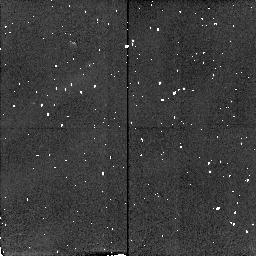
Target: CRAB-FK6. Instrument: NICMOS/NIC2. Filter: F212N. Exposure: 2 min. Observation ID: n4av01060

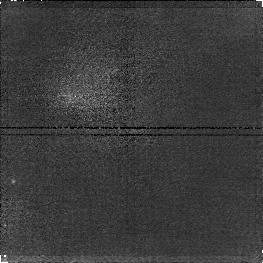
Target: G34.3+0.2. Instrument: NICMOS/NIC1. Filter: F164N. Exposure: 15 min. Observation ID: n4av03060

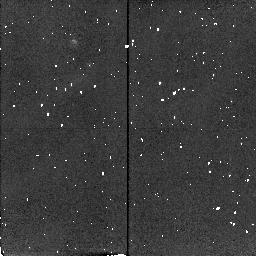
Target: CRAB-FK10. Instrument: NICMOS/NIC2. Filter: F215N. Exposure: 2 min. Observation ID: n4av02080

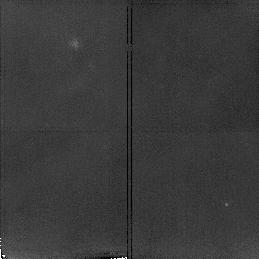
Target: NGC2023. Instrument: NICMOS/NIC2. Filter: F215N. Exposure: 15 min. Observation ID: n4av05040

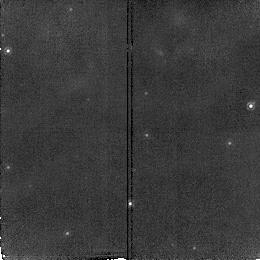
Target: G34.3+0.2. Instrument: NICMOS/NIC2. Filter: F187N. Exposure: 12 min. Observation ID: n4av03010

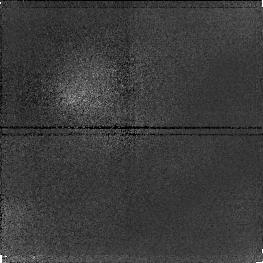
Target: CRAB-FK10. Instrument: NICMOS/NIC1. Filter: F095N. Exposure: 5 min. Observation ID: n4av02020

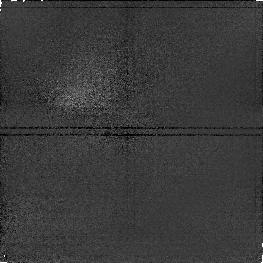
Target: CRAB-FK6. Instrument: NICMOS/NIC1. Filter: F097N. Exposure: 9 min. Observation ID: n4av01040

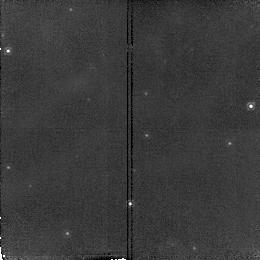
Target: G34.3+0.2. Instrument: NICMOS/NIC2. Filter: F190N. Exposure: 12 min. Observation ID: n4av03030

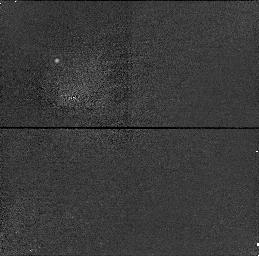
Target: CRAB-FK10. Instrument: NICMOS/NIC1. Filter: F166N. Exposure: 2 min. Observation ID: n4av02070

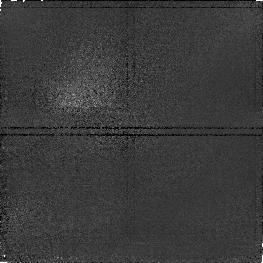
Target: CRAB-FK6. Instrument: NICMOS/NIC1. Filter: F095N. Exposure: 9 min. Observation ID: n4av01020

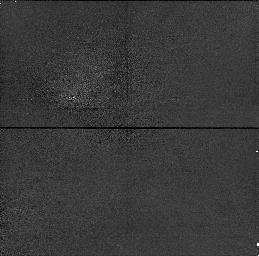
Target: CRAB-FK6. Instrument: NICMOS/NIC1. Filter: F164N. Exposure: 2 min. Observation ID: n4av01050

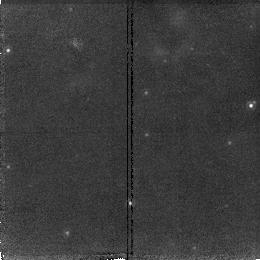
Target: G34.3+0.2. Instrument: NICMOS/NIC2. Filter: F212N. Exposure: 15 min. Observation ID: n4av03050

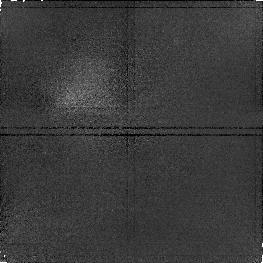
Target: NGC2023. Instrument: NICMOS/NIC1. Filter: F164N. Exposure: 15 min. Observation ID: n4av05030

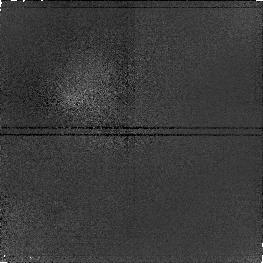
Target: CRAB-FK10. Instrument: NICMOS/NIC1. Filter: F097N. Exposure: 5 min. Observation ID: n4av02040

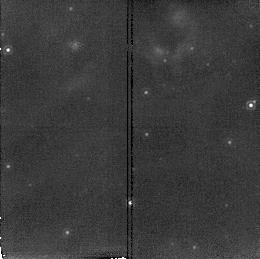
Target: G34.3+0.2. Instrument: NICMOS/NIC2. Filter: F215N. Exposure: 15 min. Observation ID: n4av03070

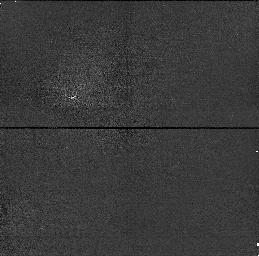
Target: CRAB-FK6. Instrument: NICMOS/NIC1. Filter: F166N. Exposure: 2 min. Observation ID: n4av01070

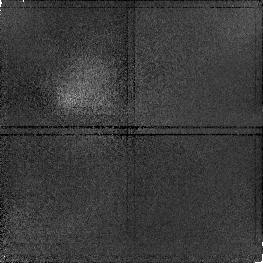
Target: NGC2023. Instrument: NICMOS/NIC1. Filter: F166N. Exposure: 15 min. Observation ID: n4av05060

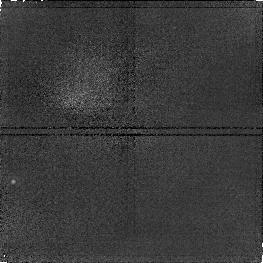
Target: G34.3+0.2. Instrument: NICMOS/NIC1. Filter: F166N. Exposure: 15 min. Observation ID: n4av03080

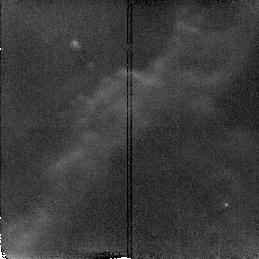
Target: NGC2023. Instrument: NICMOS/NIC2. Filter: F212N. Exposure: 15 min. Observation ID: n4av05010

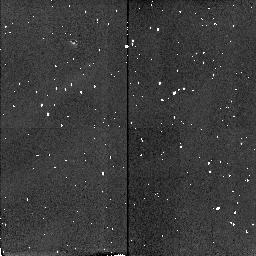
Target: CRAB-FK6. Instrument: NICMOS/NIC2. Filter: F215N. Exposure: 2 min. Observation ID: n4av01080

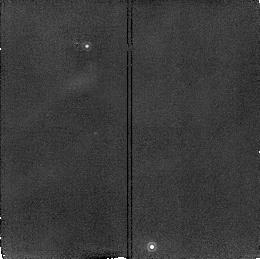
Target: CRAB-FK10. Instrument: NICMOS/NIC2. Filter: F212N. Exposure: 5 min. Observation ID: n4av02010

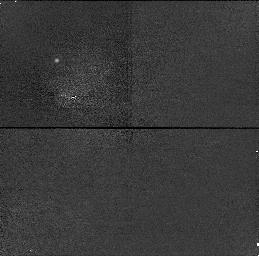
Target: CRAB-FK10. Instrument: NICMOS/NIC1. Filter: F164N. Exposure: 2 min. Observation ID: n4av02050

Molecular filaments and condensations in nebulae (PI: Black, John H.)

Molecular hydrogen (H_2) emits strong near-infrared line emission, even in some filaments and small, neutral condensations that are associated with ionized nebulae. Narrow-band imaging in H_2, together with images in nebular lines such as [Fe II] and H I P\alpha, will help to reveal the structure of molecular filaments and condensations. We propose to observe the filaments of the Crab Nebula in which H_2 has been identified (Graham, Wright & Longmore 1990). The origin and evolution of the molecular gas in the Crab Nebula is still poorly understood. These neutral filaments are associated with much more extensive and intense [Fe II] emission. The angular resolution of NICMOS should be adequate to resolve the H_2 core of the filaments and to reveal the stratification of neutral and ionized gas. We propose a series of narrow-band images in H_2 and [Fe II] of both filaments, FK6 and FK10 (Fesen & Kirshner 1982). Images in He I (F108N/F113N) will also be of interest. Parallel observations with the other NICMOS cameras will yield valuable information on line emission and polarization at other selected positions in/near these filaments. IR images in H_2, H I P\alpha, and [Fe II] at high resolution of the deeply buried ultracompact H II region G34.3+0.2 will identify its central star(s), and reveal its morphology. The supernova remnant IC 443 provides one of the best examples of a strong shock driven into a molecular cloud: we will image the H_2 line at 2 positions. We will also image NGC 2023 in H_2.